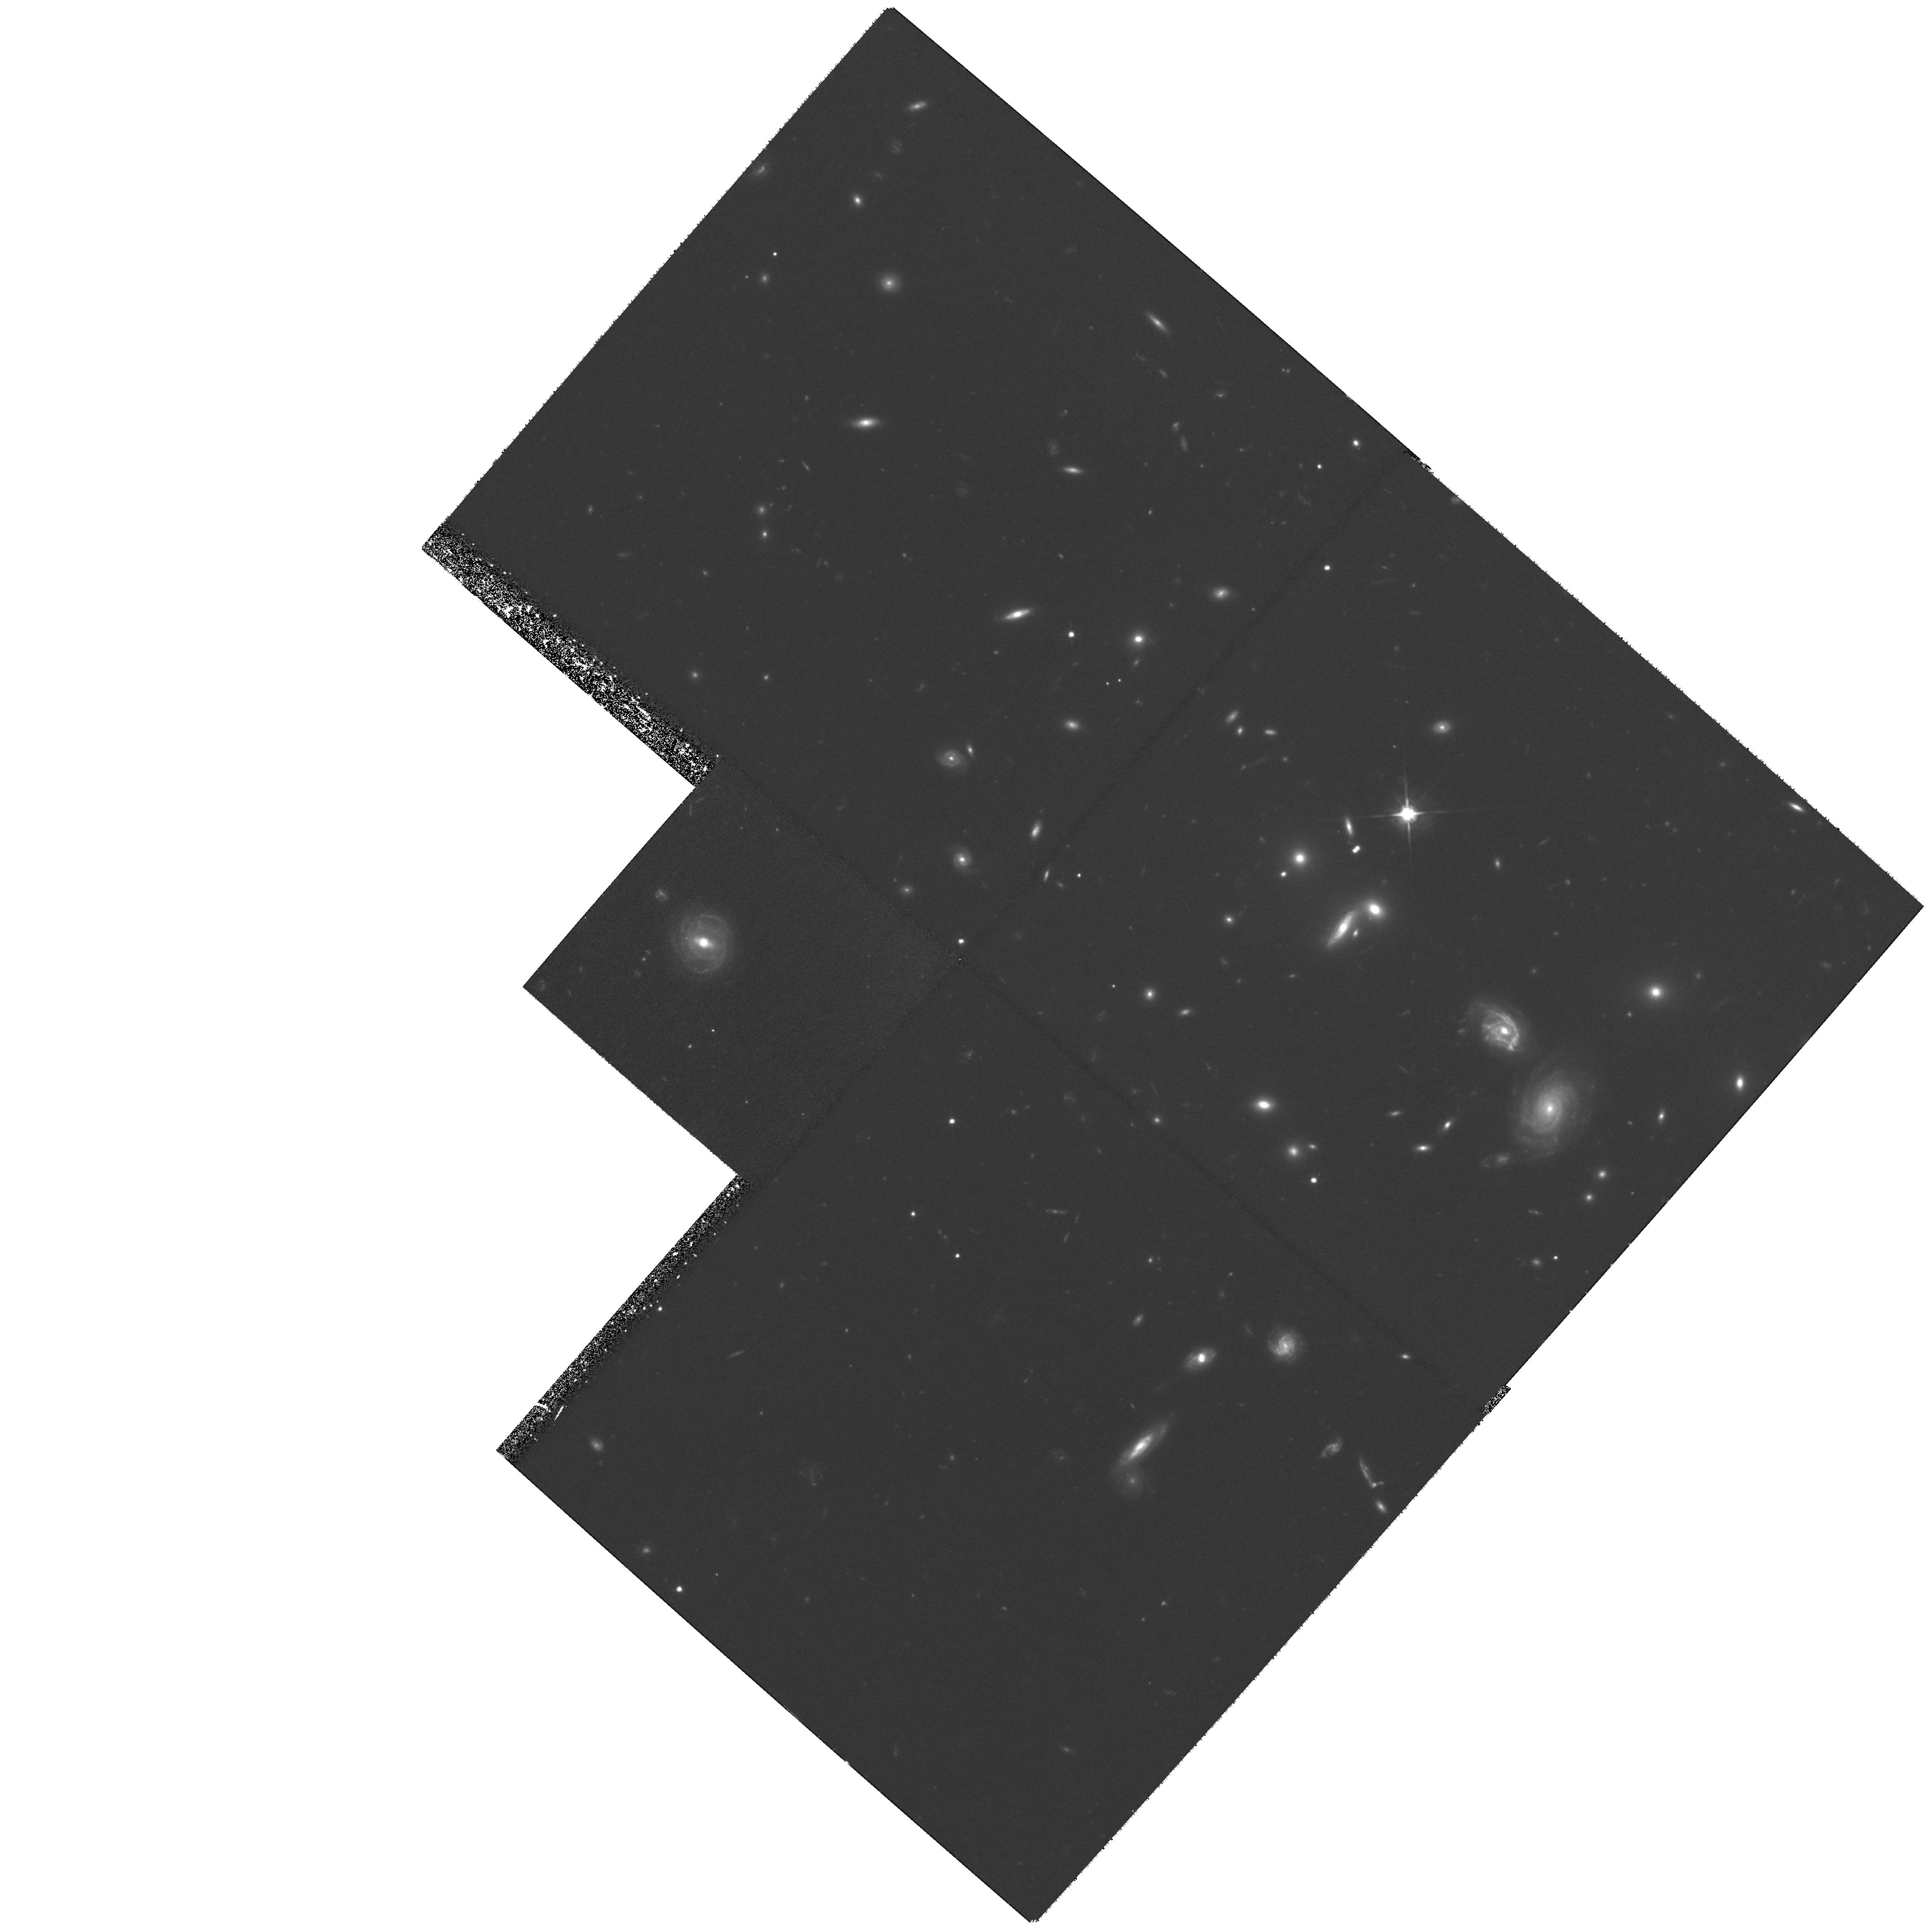
Target: GAL-CLUS-021026-392932
Instrument: WFPC2/PC
Filter: F702W
Exposure: 2.2 h
Observation ID: hst_8131_01_wfpc2_pc_f702w_u59f01

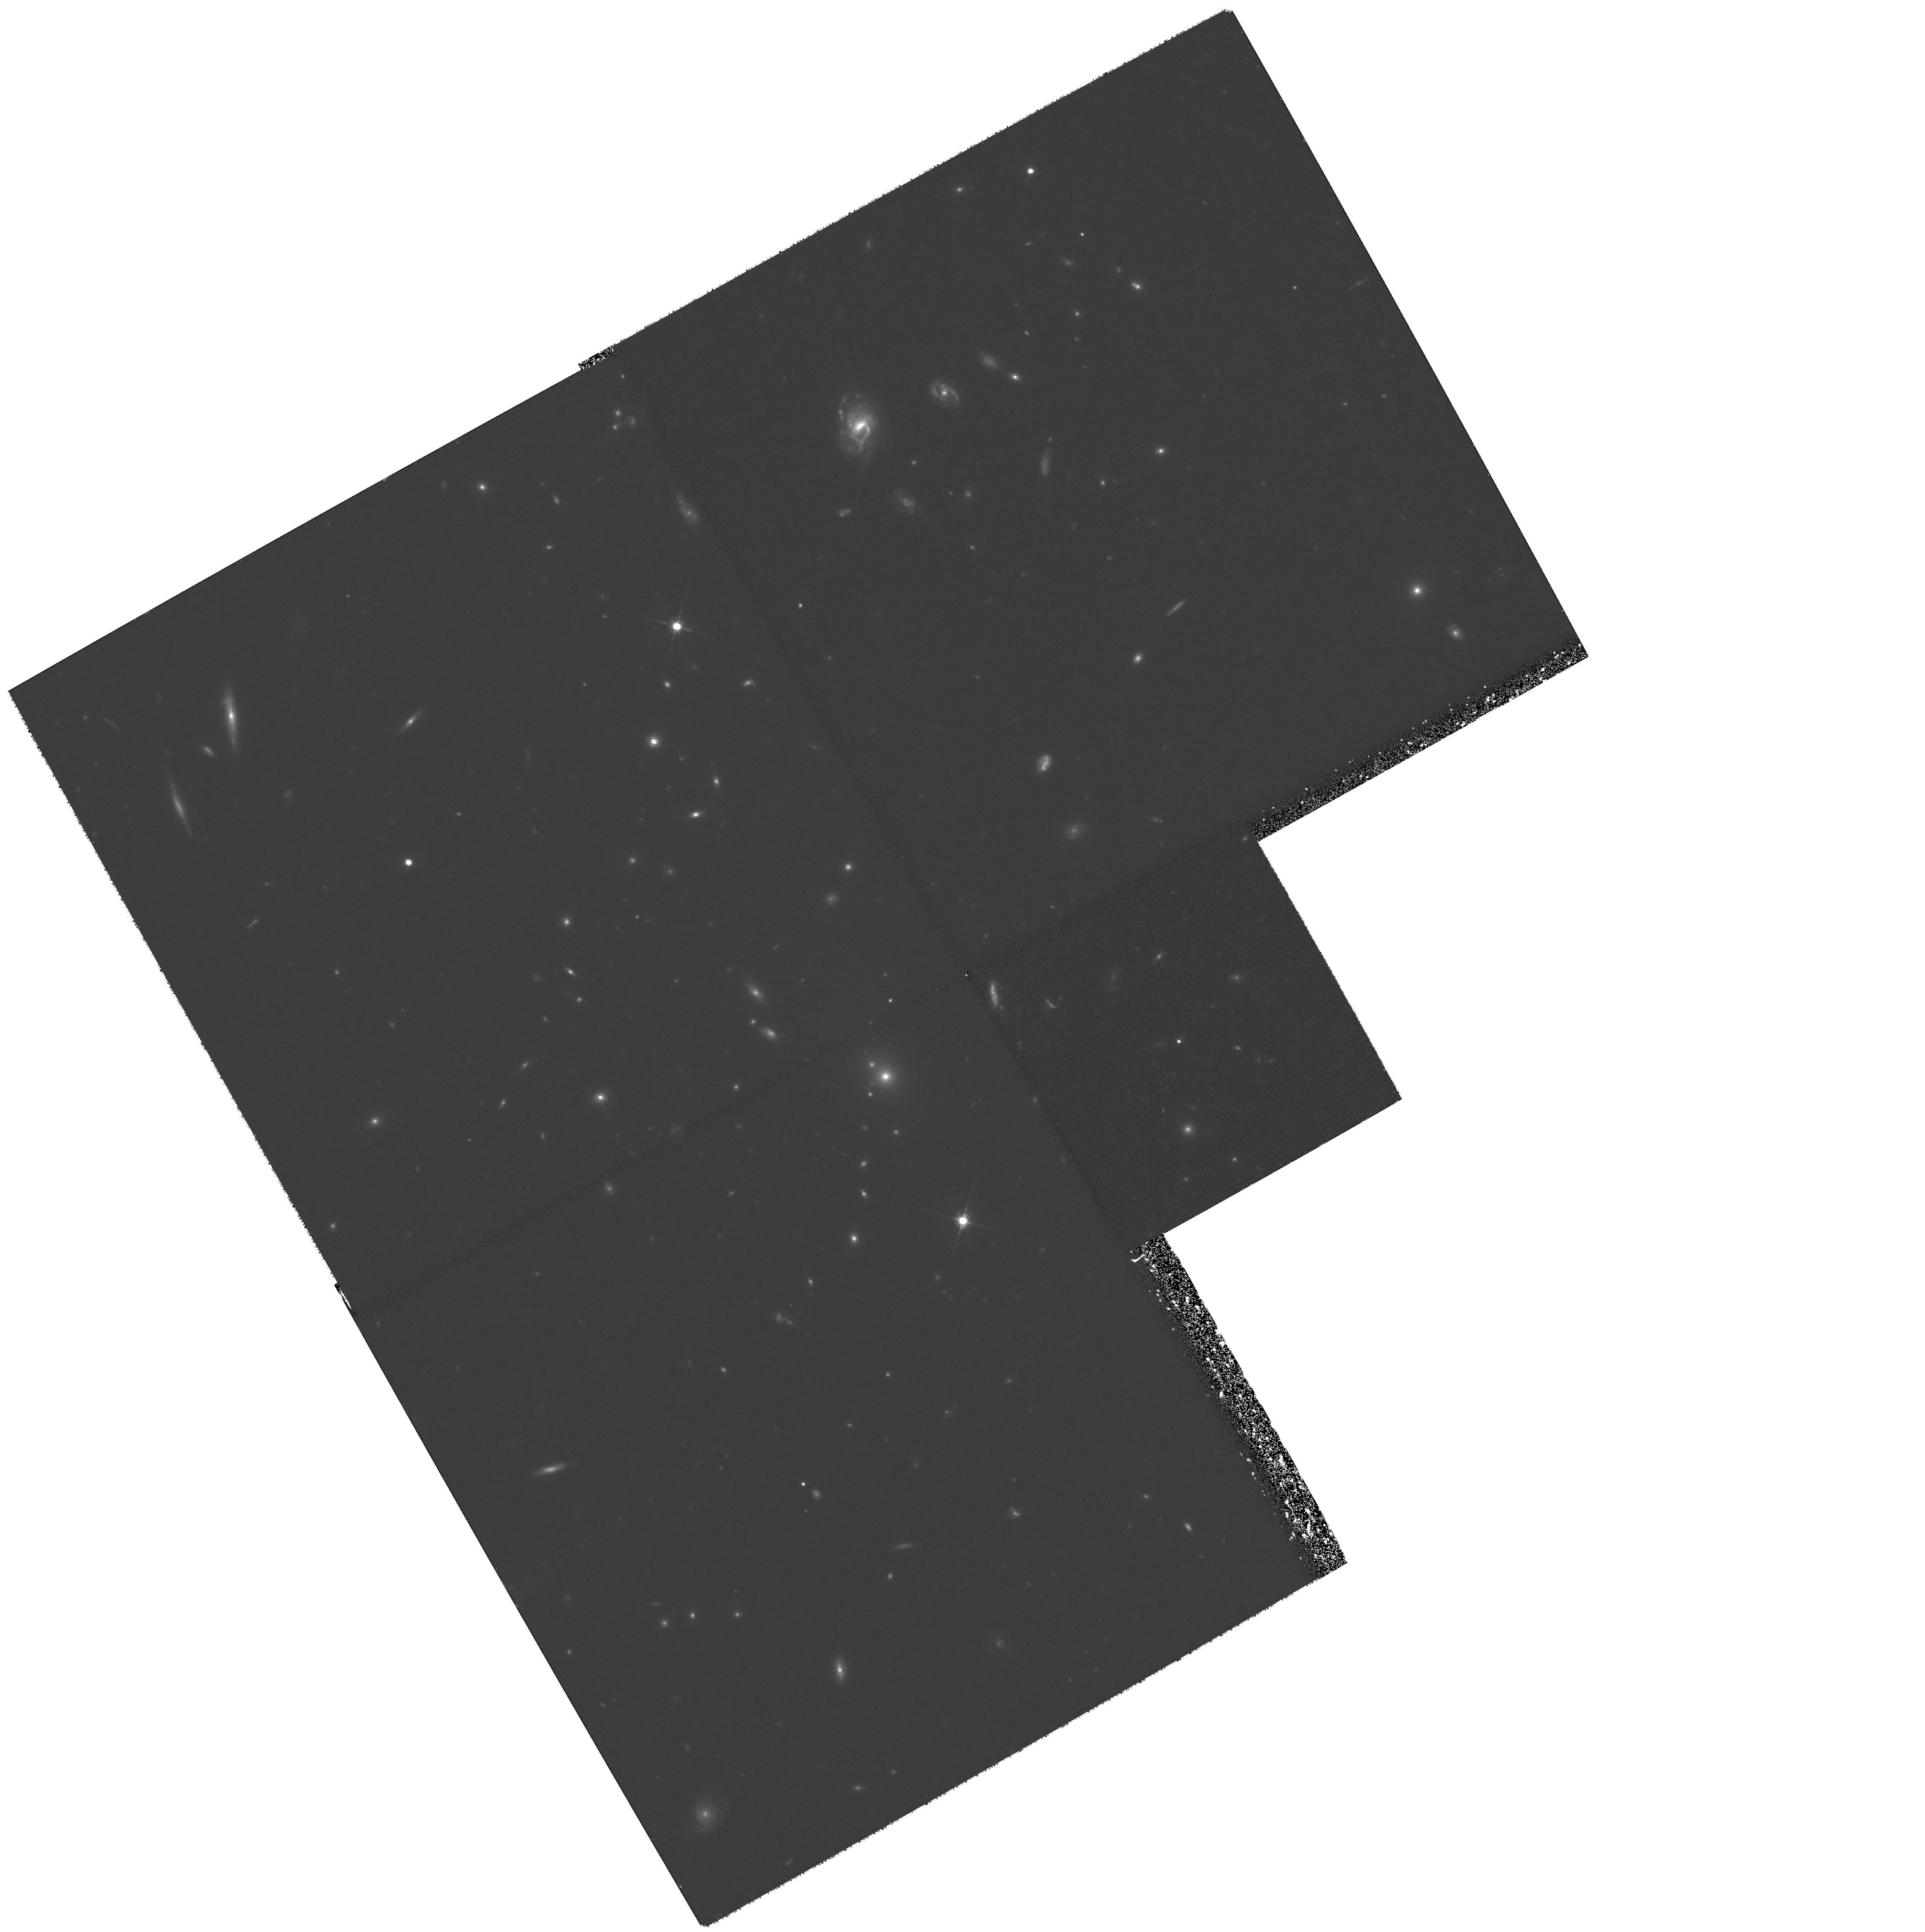
Target: GAL-CLUS-120555+442935
Instrument: WFPC2/PC
Filter: F702W
Exposure: 2.2 h
Observation ID: hst_8131_05_wfpc2_pc_f702w_u59f05

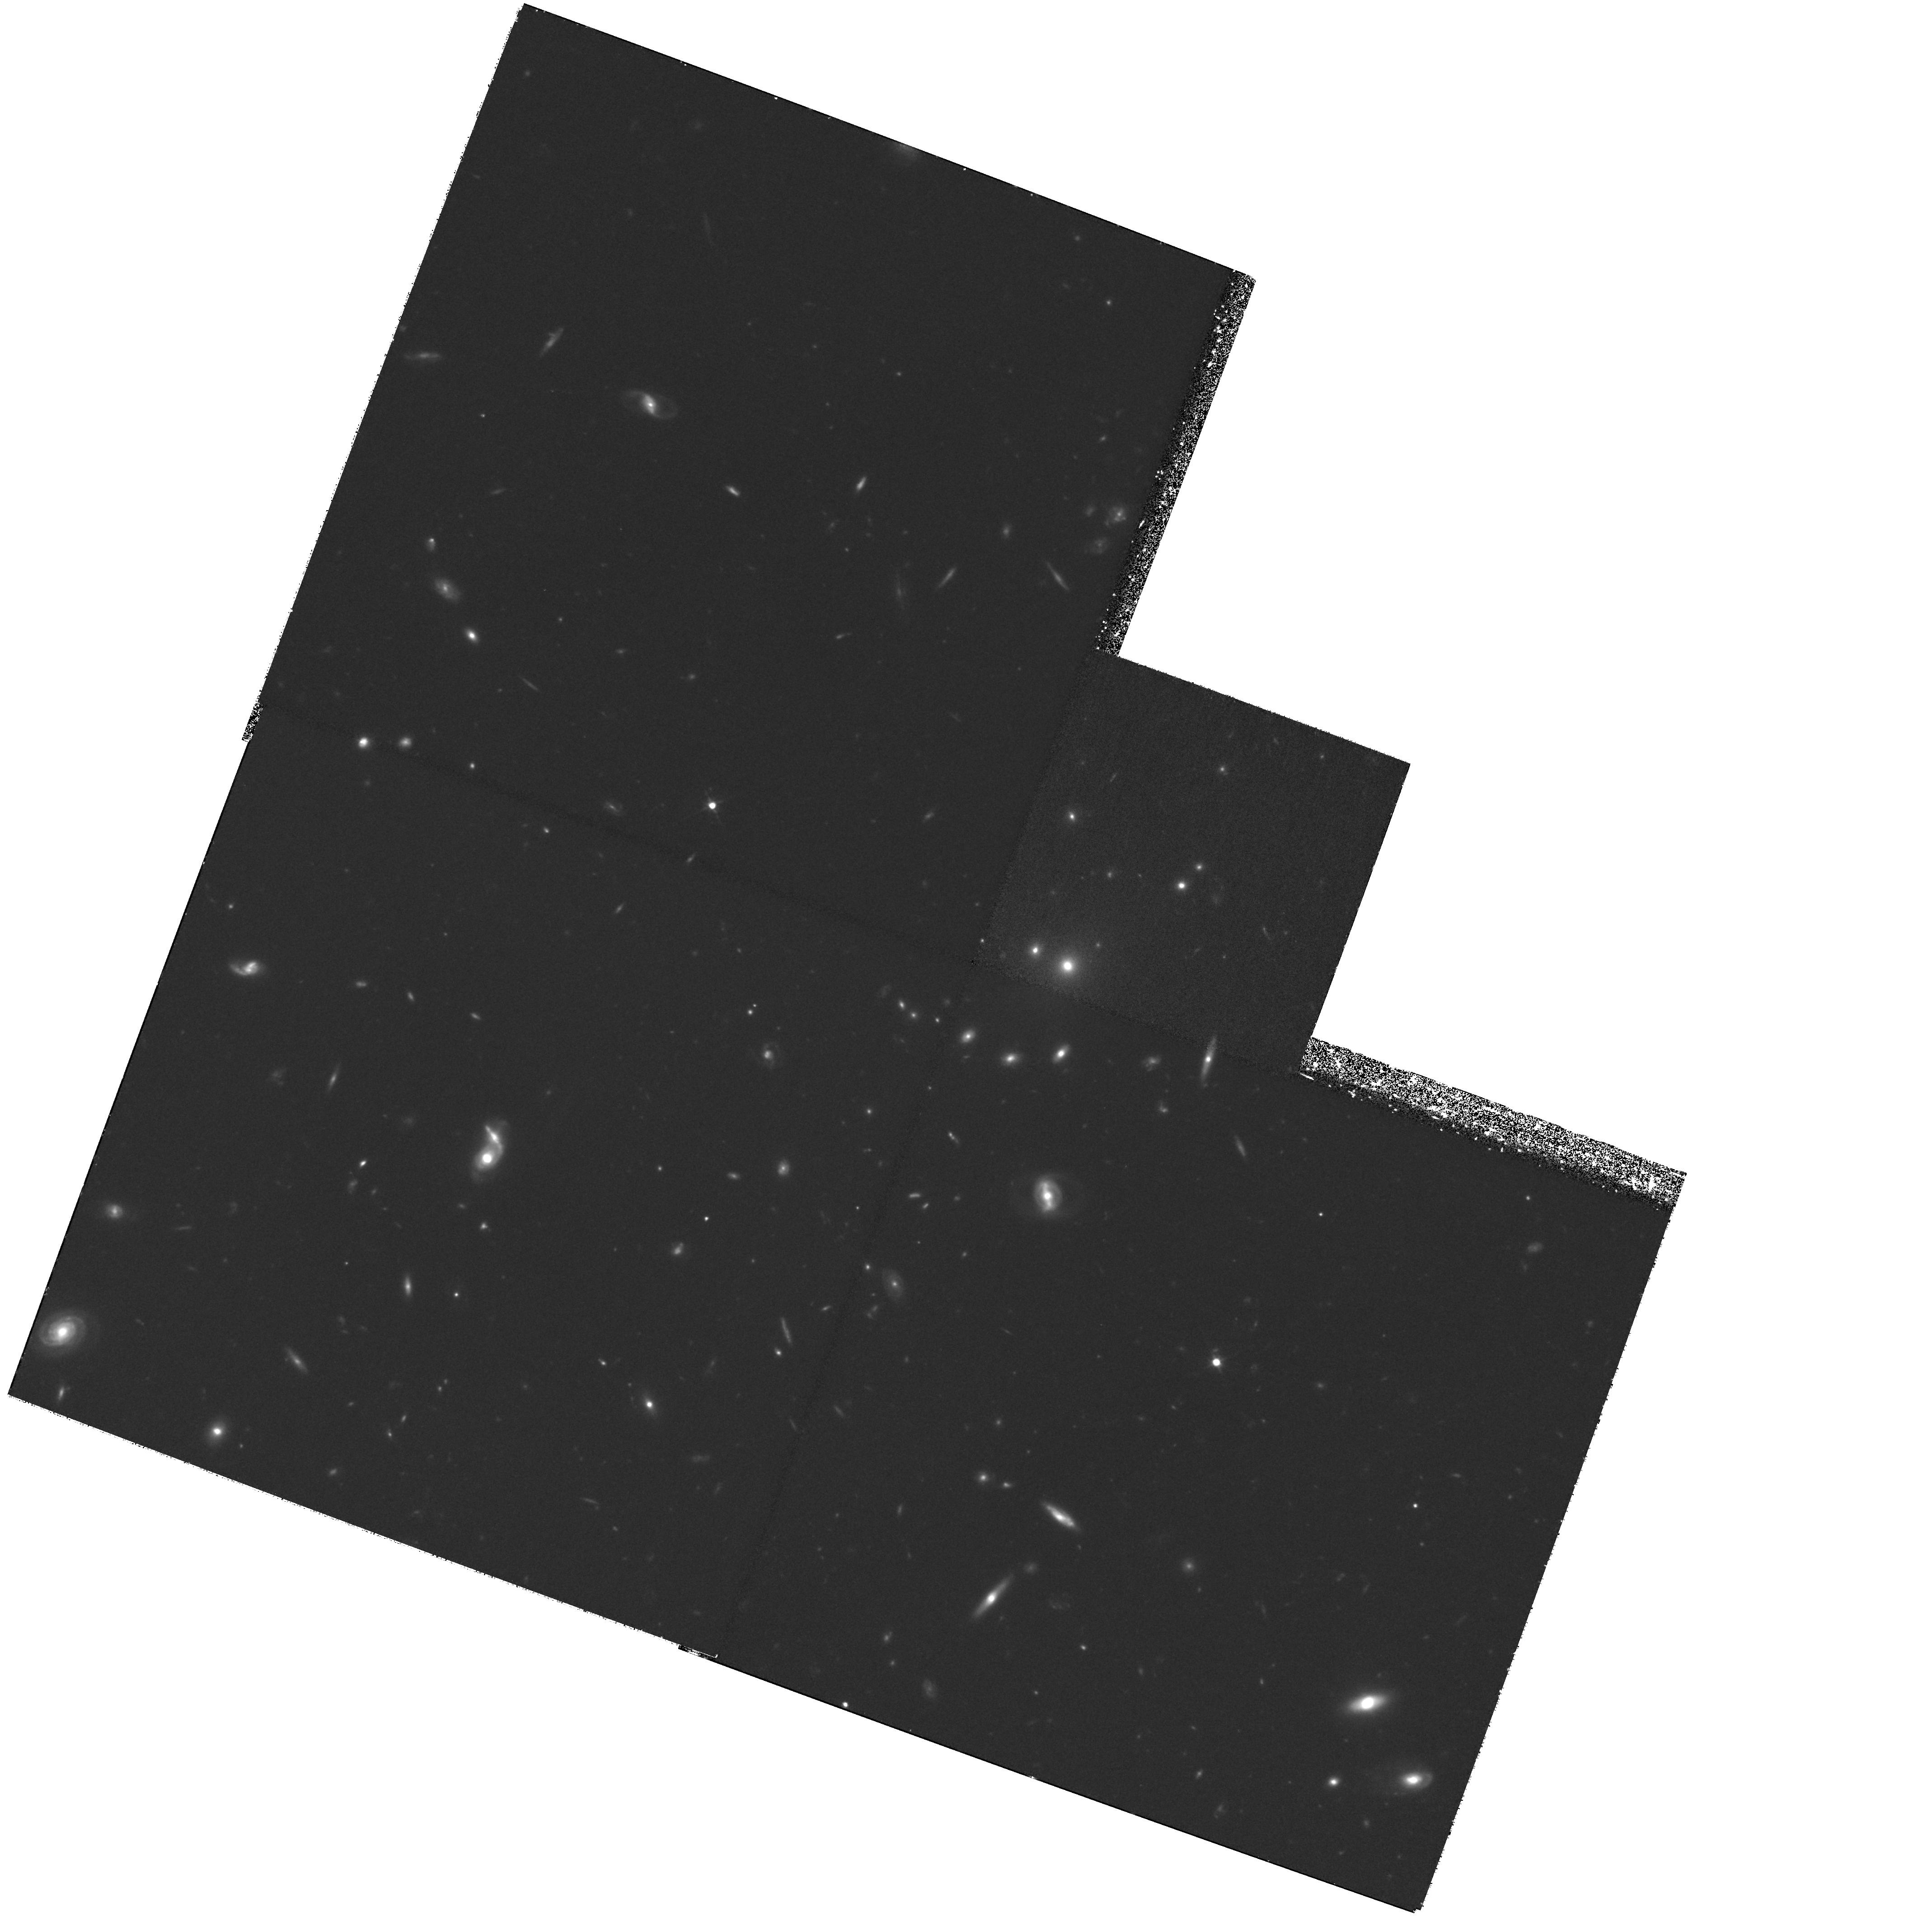
Target: GAL-CLUS-133503+375008
Instrument: WFPC2/PC
Filter: F702W
Exposure: 2.2 h
Observation ID: hst_8131_07_wfpc2_pc_f702w_u59f07

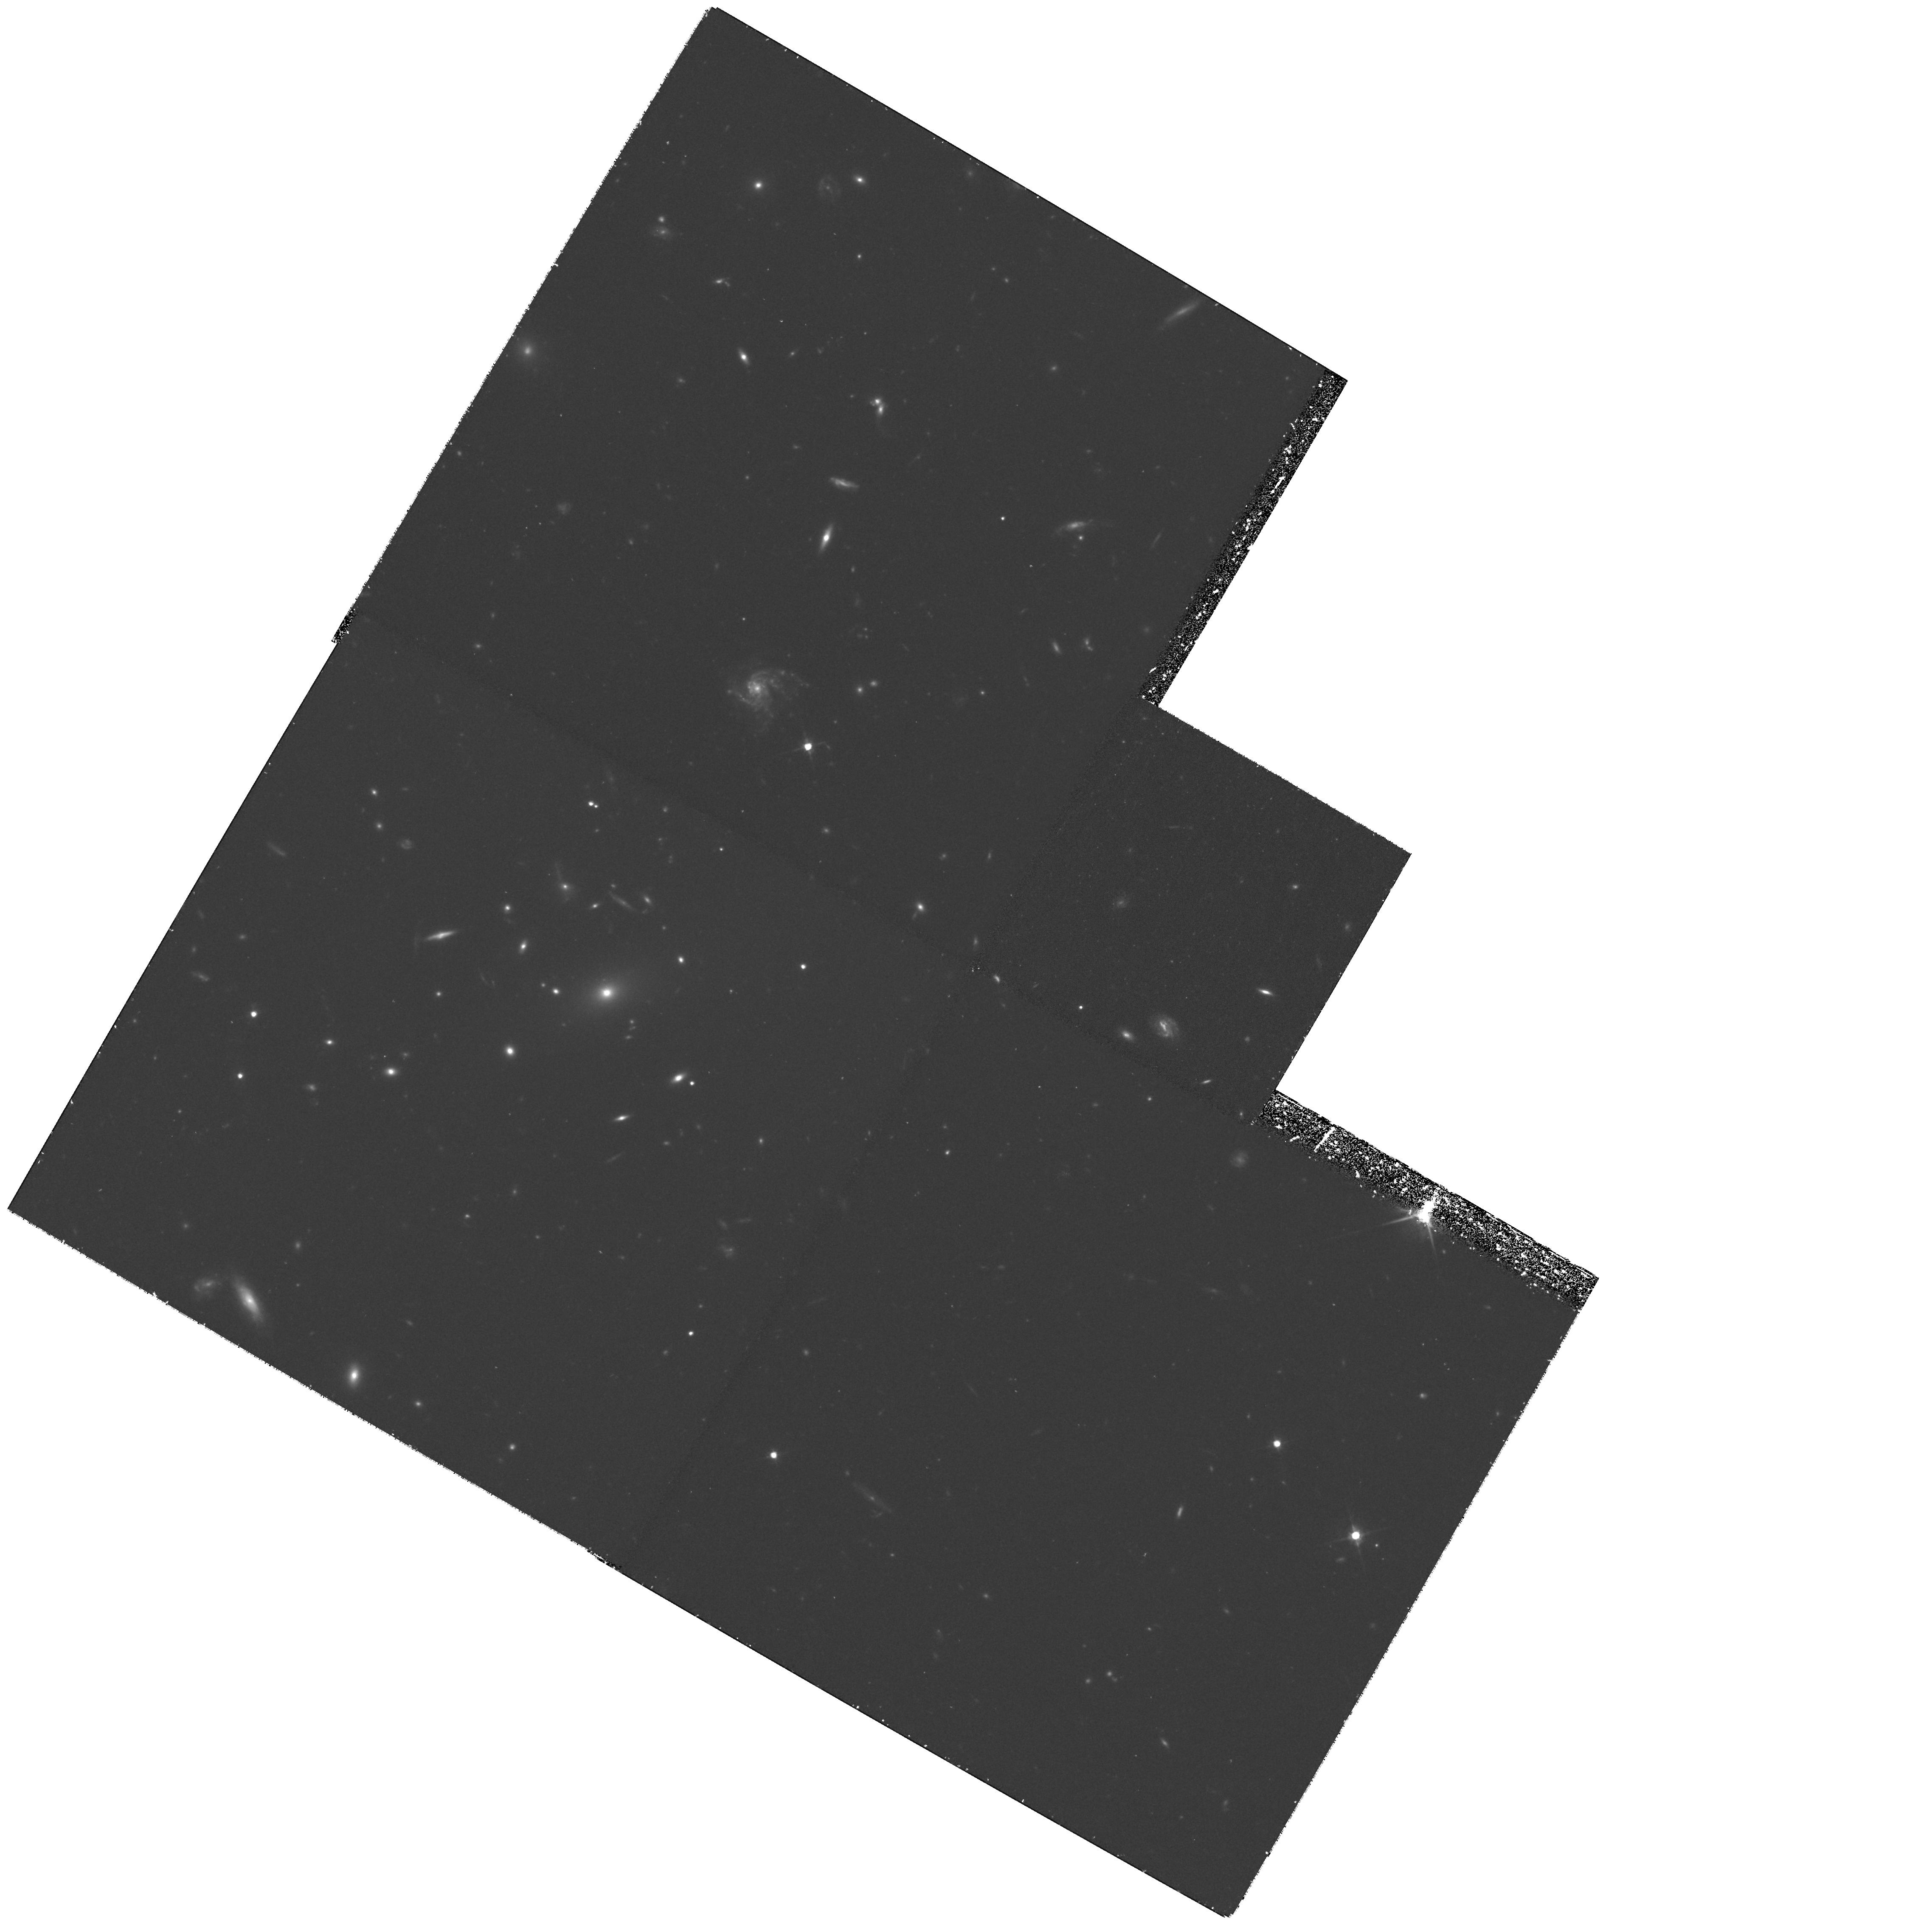
Target: GAL-CLUS-032904+025613
Instrument: WFPC2/PC
Filter: F702W
Exposure: 2.9 h
Observation ID: hst_8131_02_wfpc2_pc_f702w_u59f02

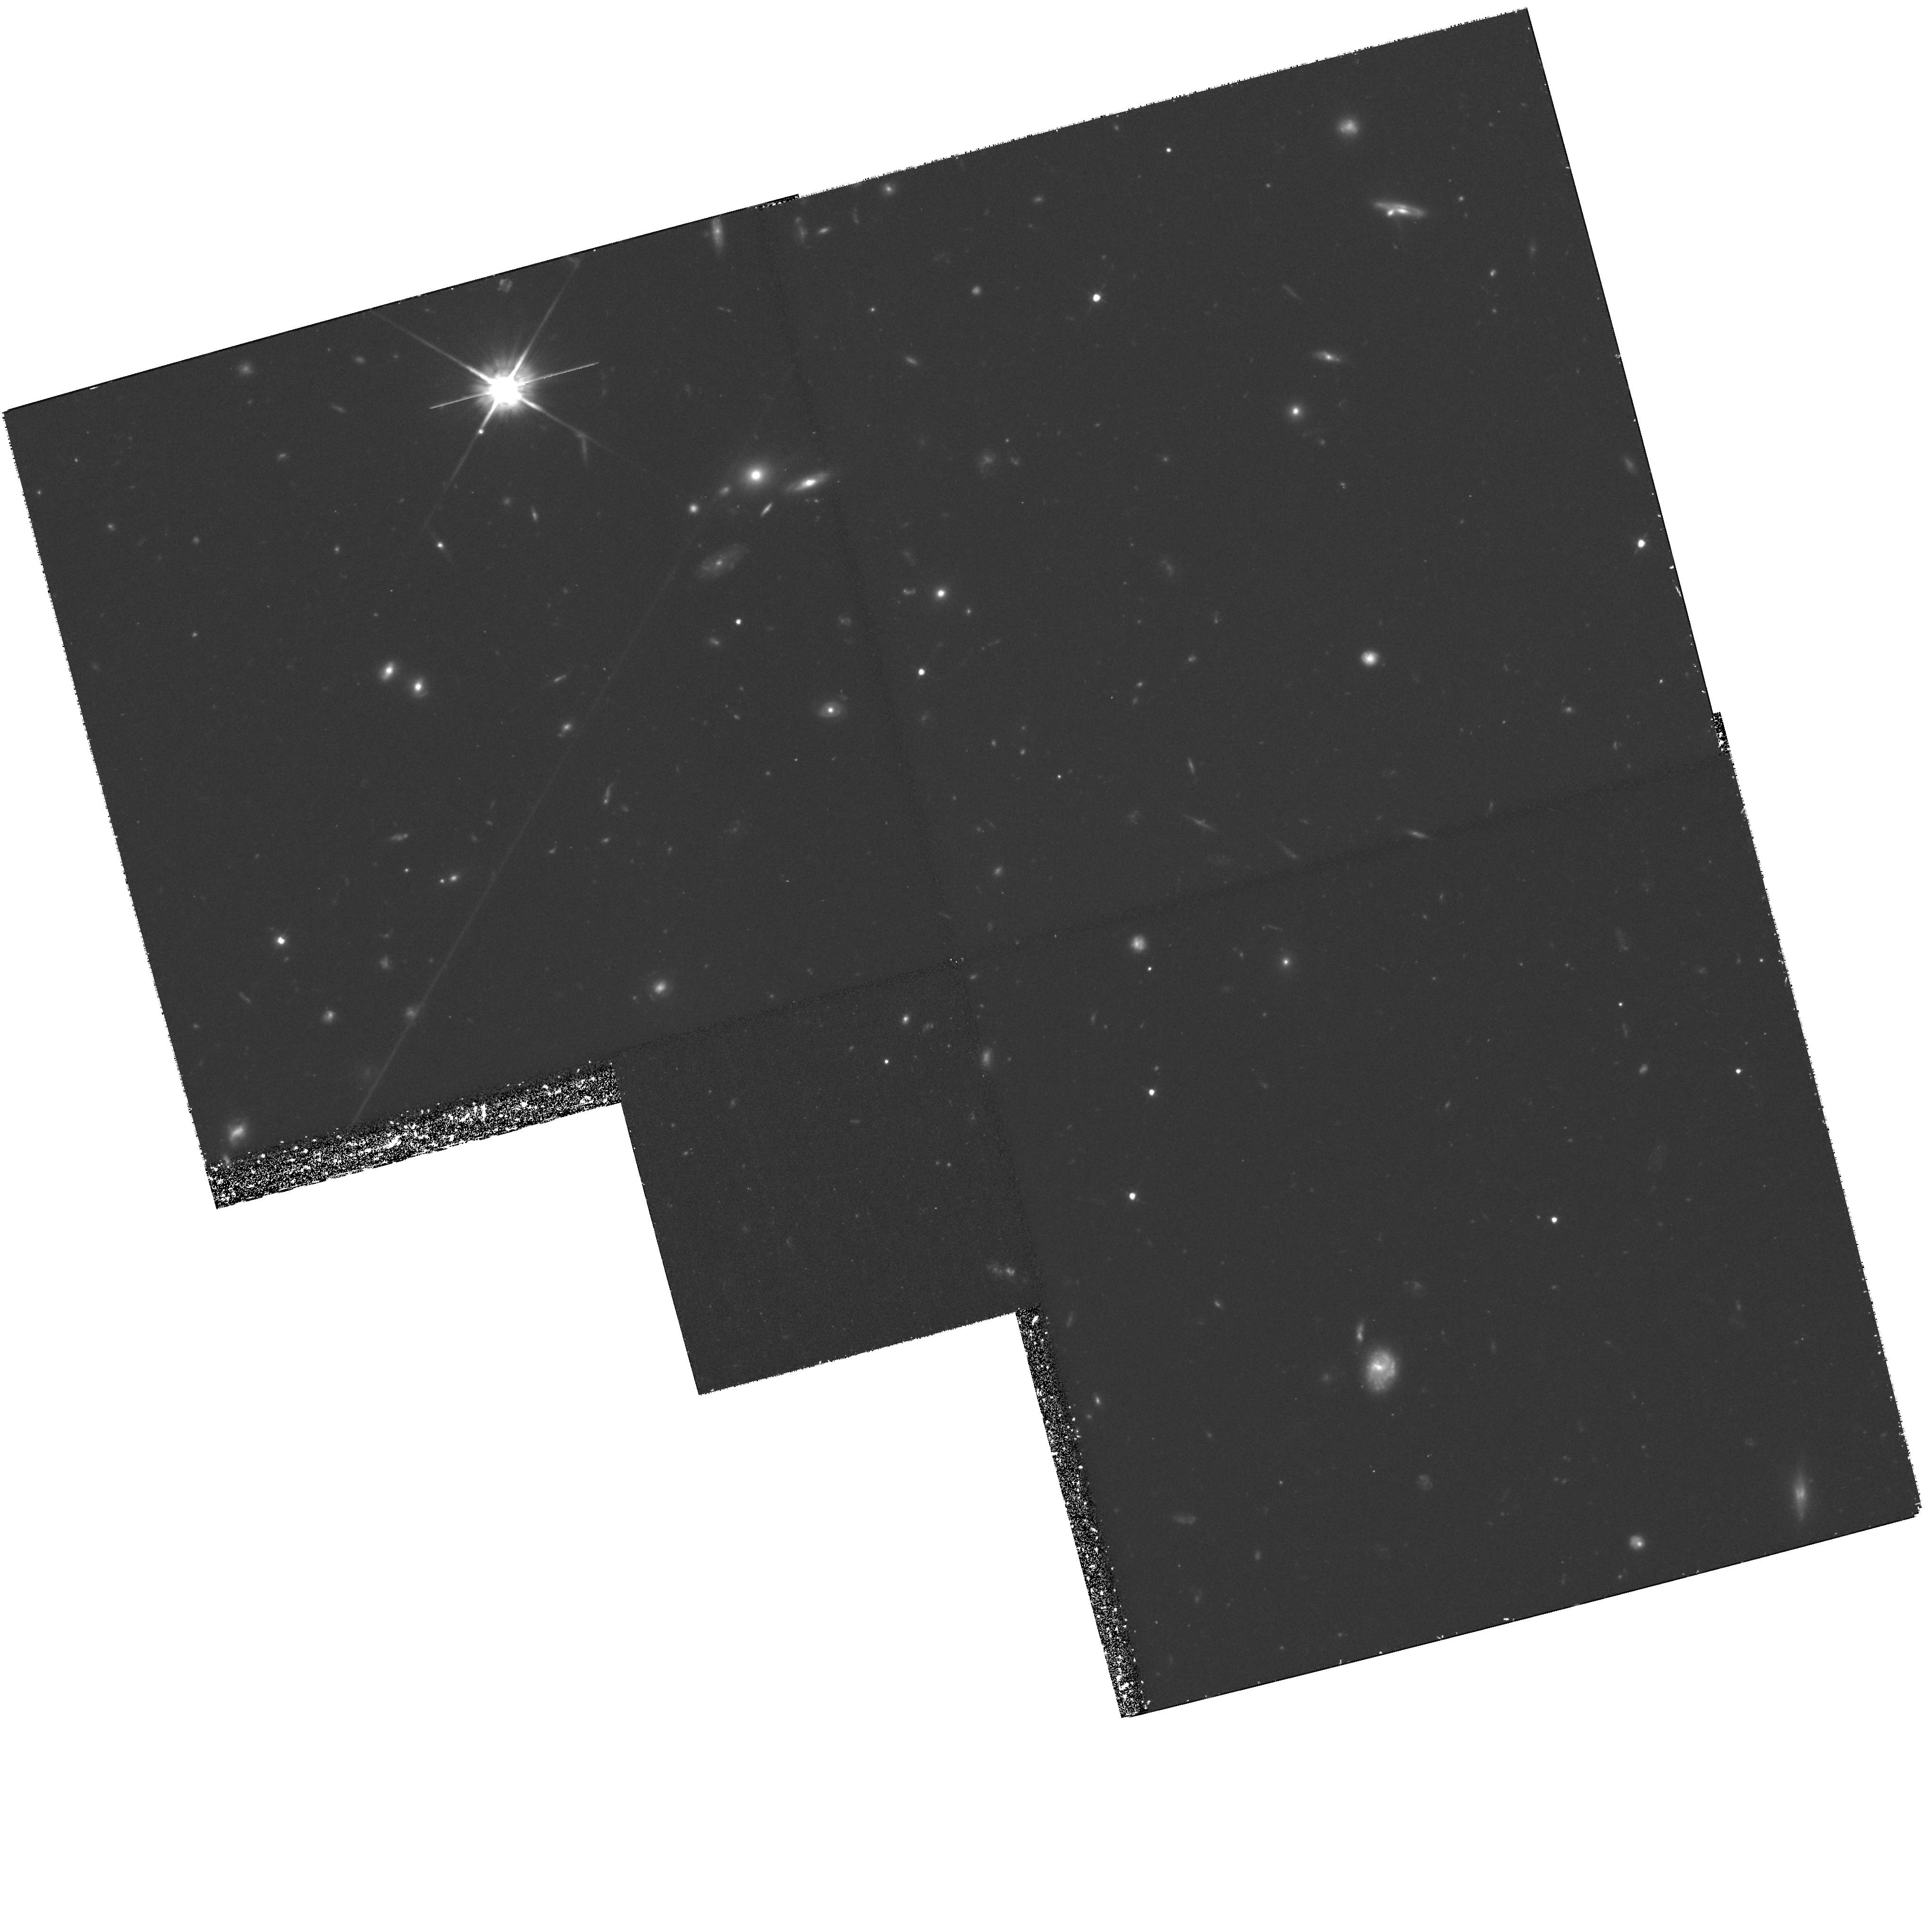
Target: GAL-CLUS-134758+075224
Instrument: WFPC2/PC
Filter: F702W
Exposure: 2.9 h
Observation ID: hst_8131_08_wfpc2_pc_f702w_u59f08

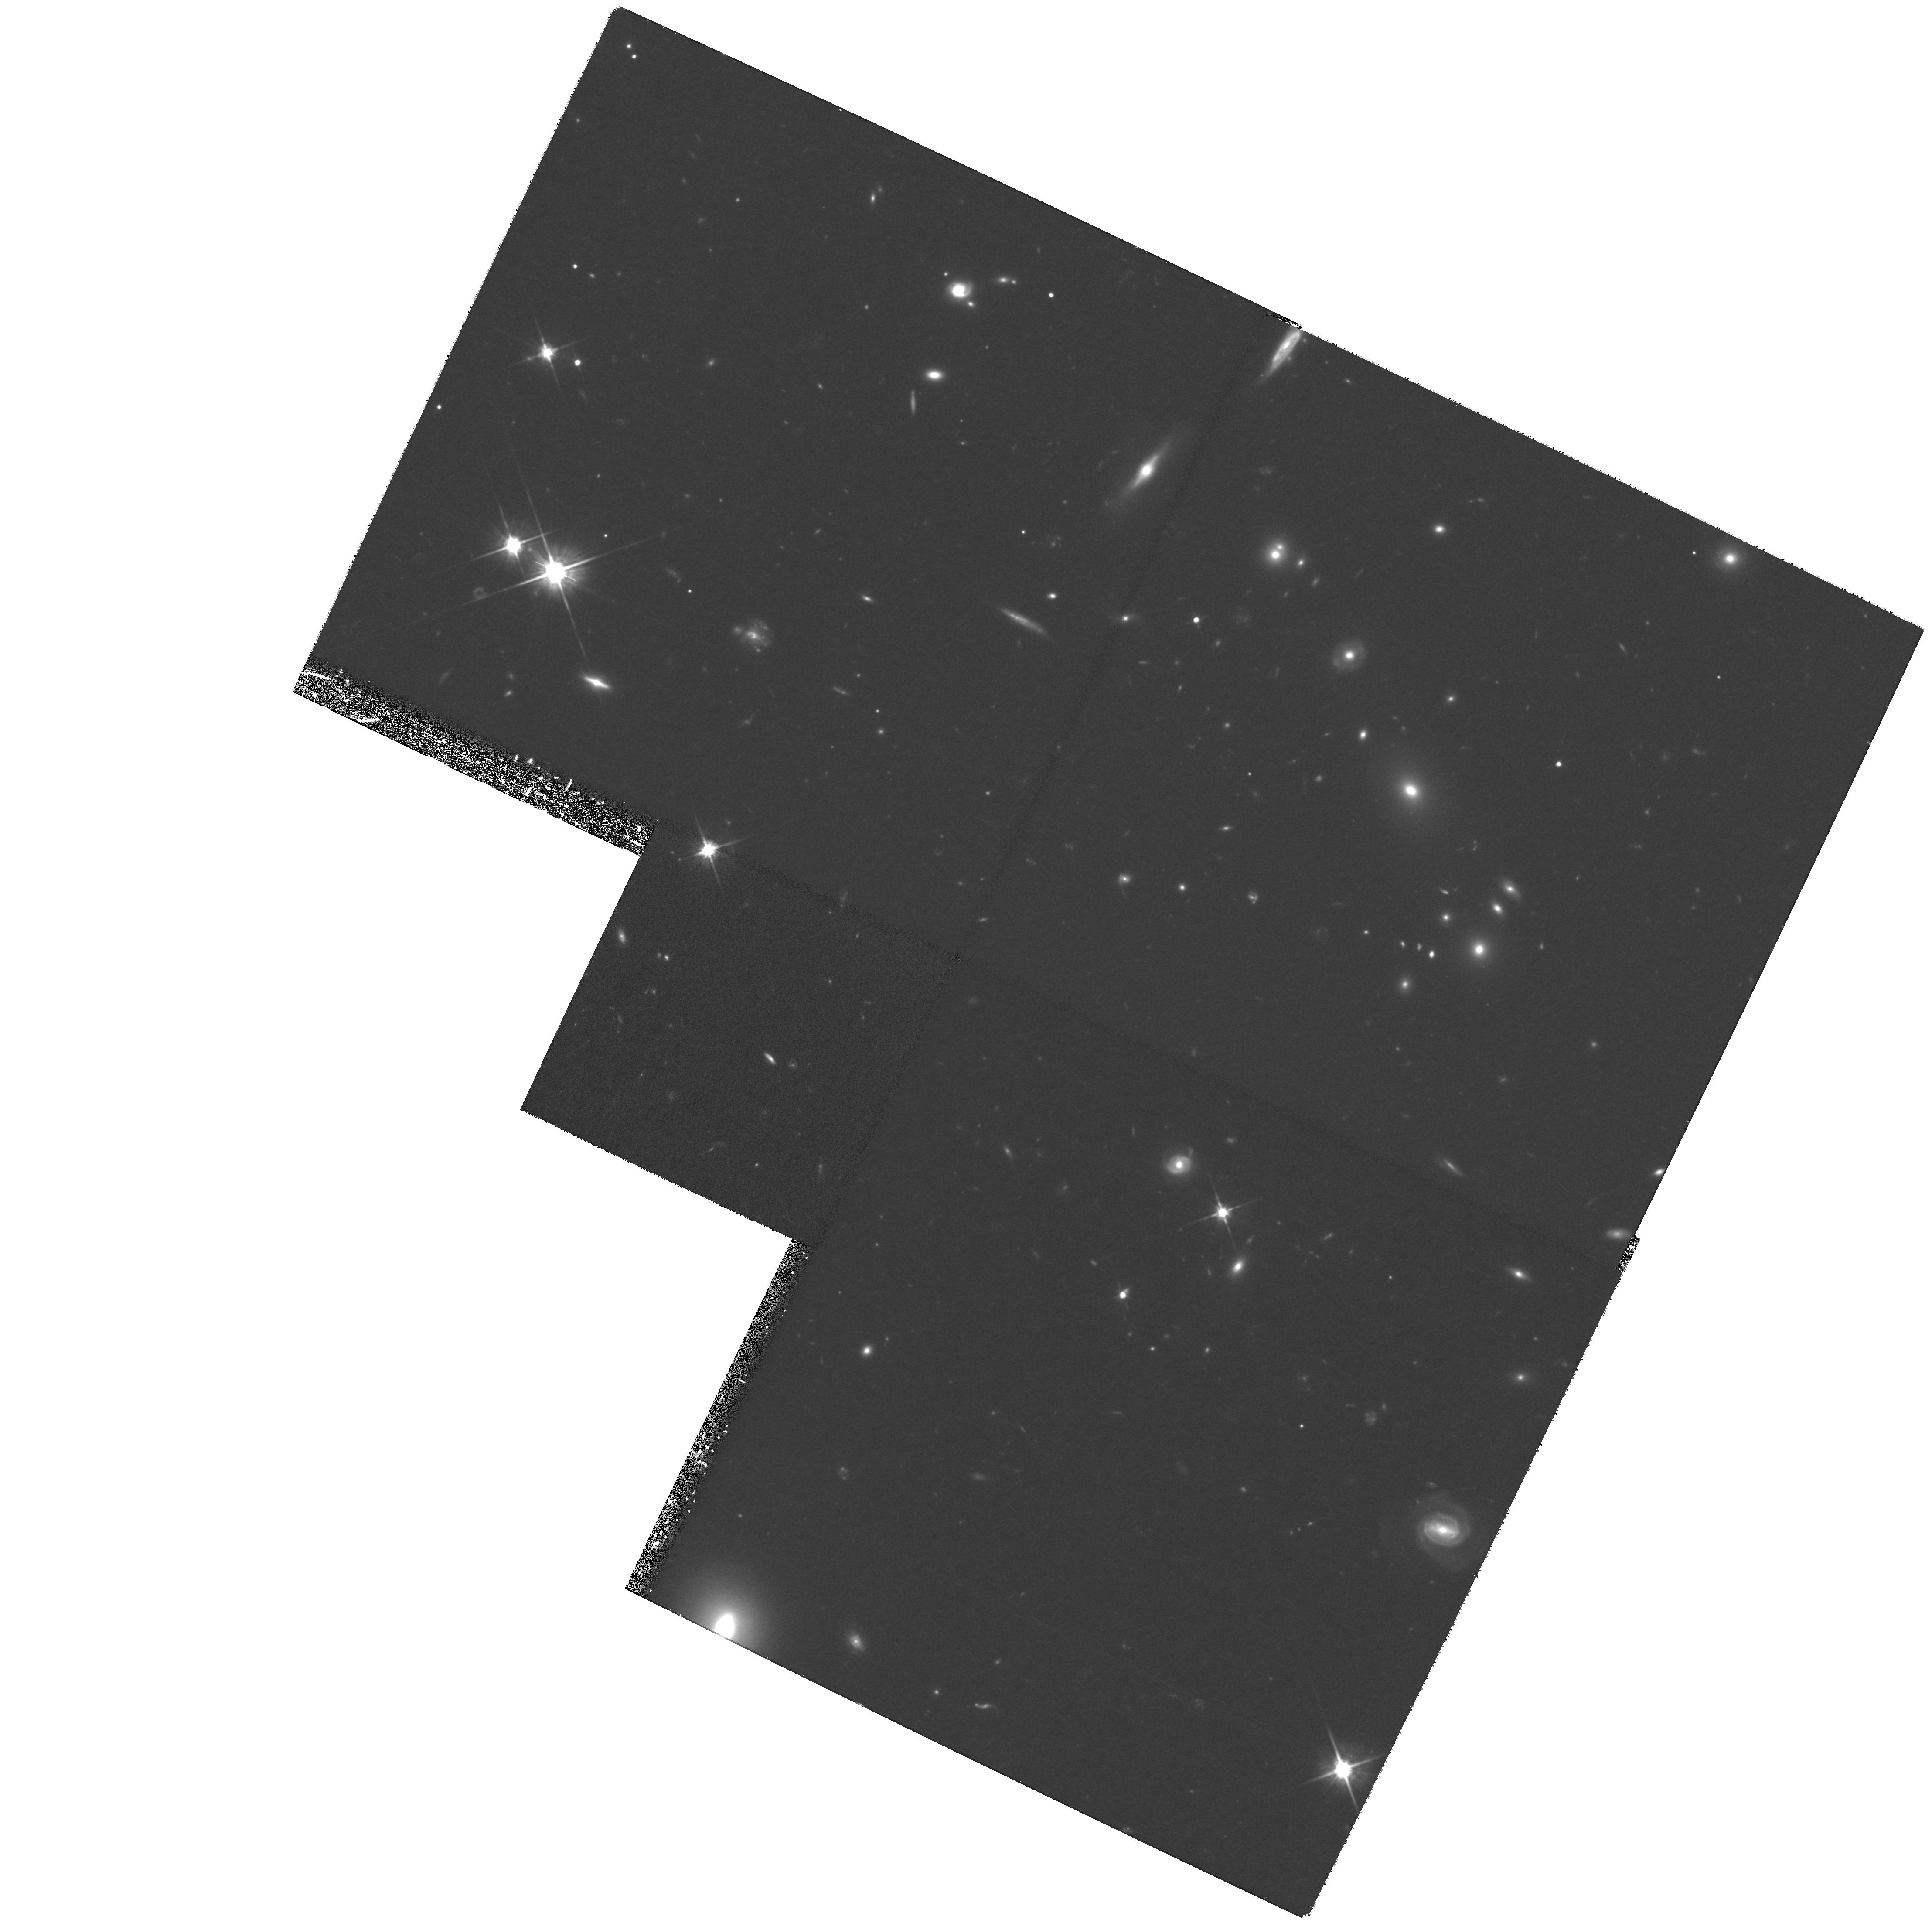
Target: GAL-CLUS-164842+601910
Instrument: WFPC2/PC
Filter: F702W
Exposure: 2.2 h
Observation ID: hst_8131_09_wfpc2_pc_f702w_u59f09

HST Imaging of Moderate Redshift X-ray Emitting Groups of Galaxies (PI: Mulchaey, John S.)

Most galaxies in the universe, including our own Milky Way, are members of poor groups of galaxies. Recent optical and X- ray observations of nearby groups have revealed considerable new insight into these important systems. In particular, there are very strong trends between the morphologies of the member galaxies and the global group properties, such as velocity dispersion and the presence of X-ray emitting intragroup gas. To better study evolution in the group environment, we have embarked on a ground-based photometric and spectroscopic survey of a large sample of X-ray selected groups at redshifts of z=0.1-0.5. Our existing ground-based data allow us to determine group membership, derive galaxy colors, and calculate global kinematic properties. However, at these redshifts we lack the ability to quantify galaxy morphology, an essential element in understanding the evolutionary effects occurring in the group environment. Therefore, we propose to obtain WPFC2 images of a subset of our moderate redshift sample. The high angular resolution imagery of HST, combined with our ground-based observations, will allow us to determine the morphological composition of moderate redshift groups, to study how the galaxy population of groups has evolved in time, to examine the Butcher-Oemler effect in the group environment, and to search for direct evidence of mergers and/or galaxy-galaxy encounters in these systems.